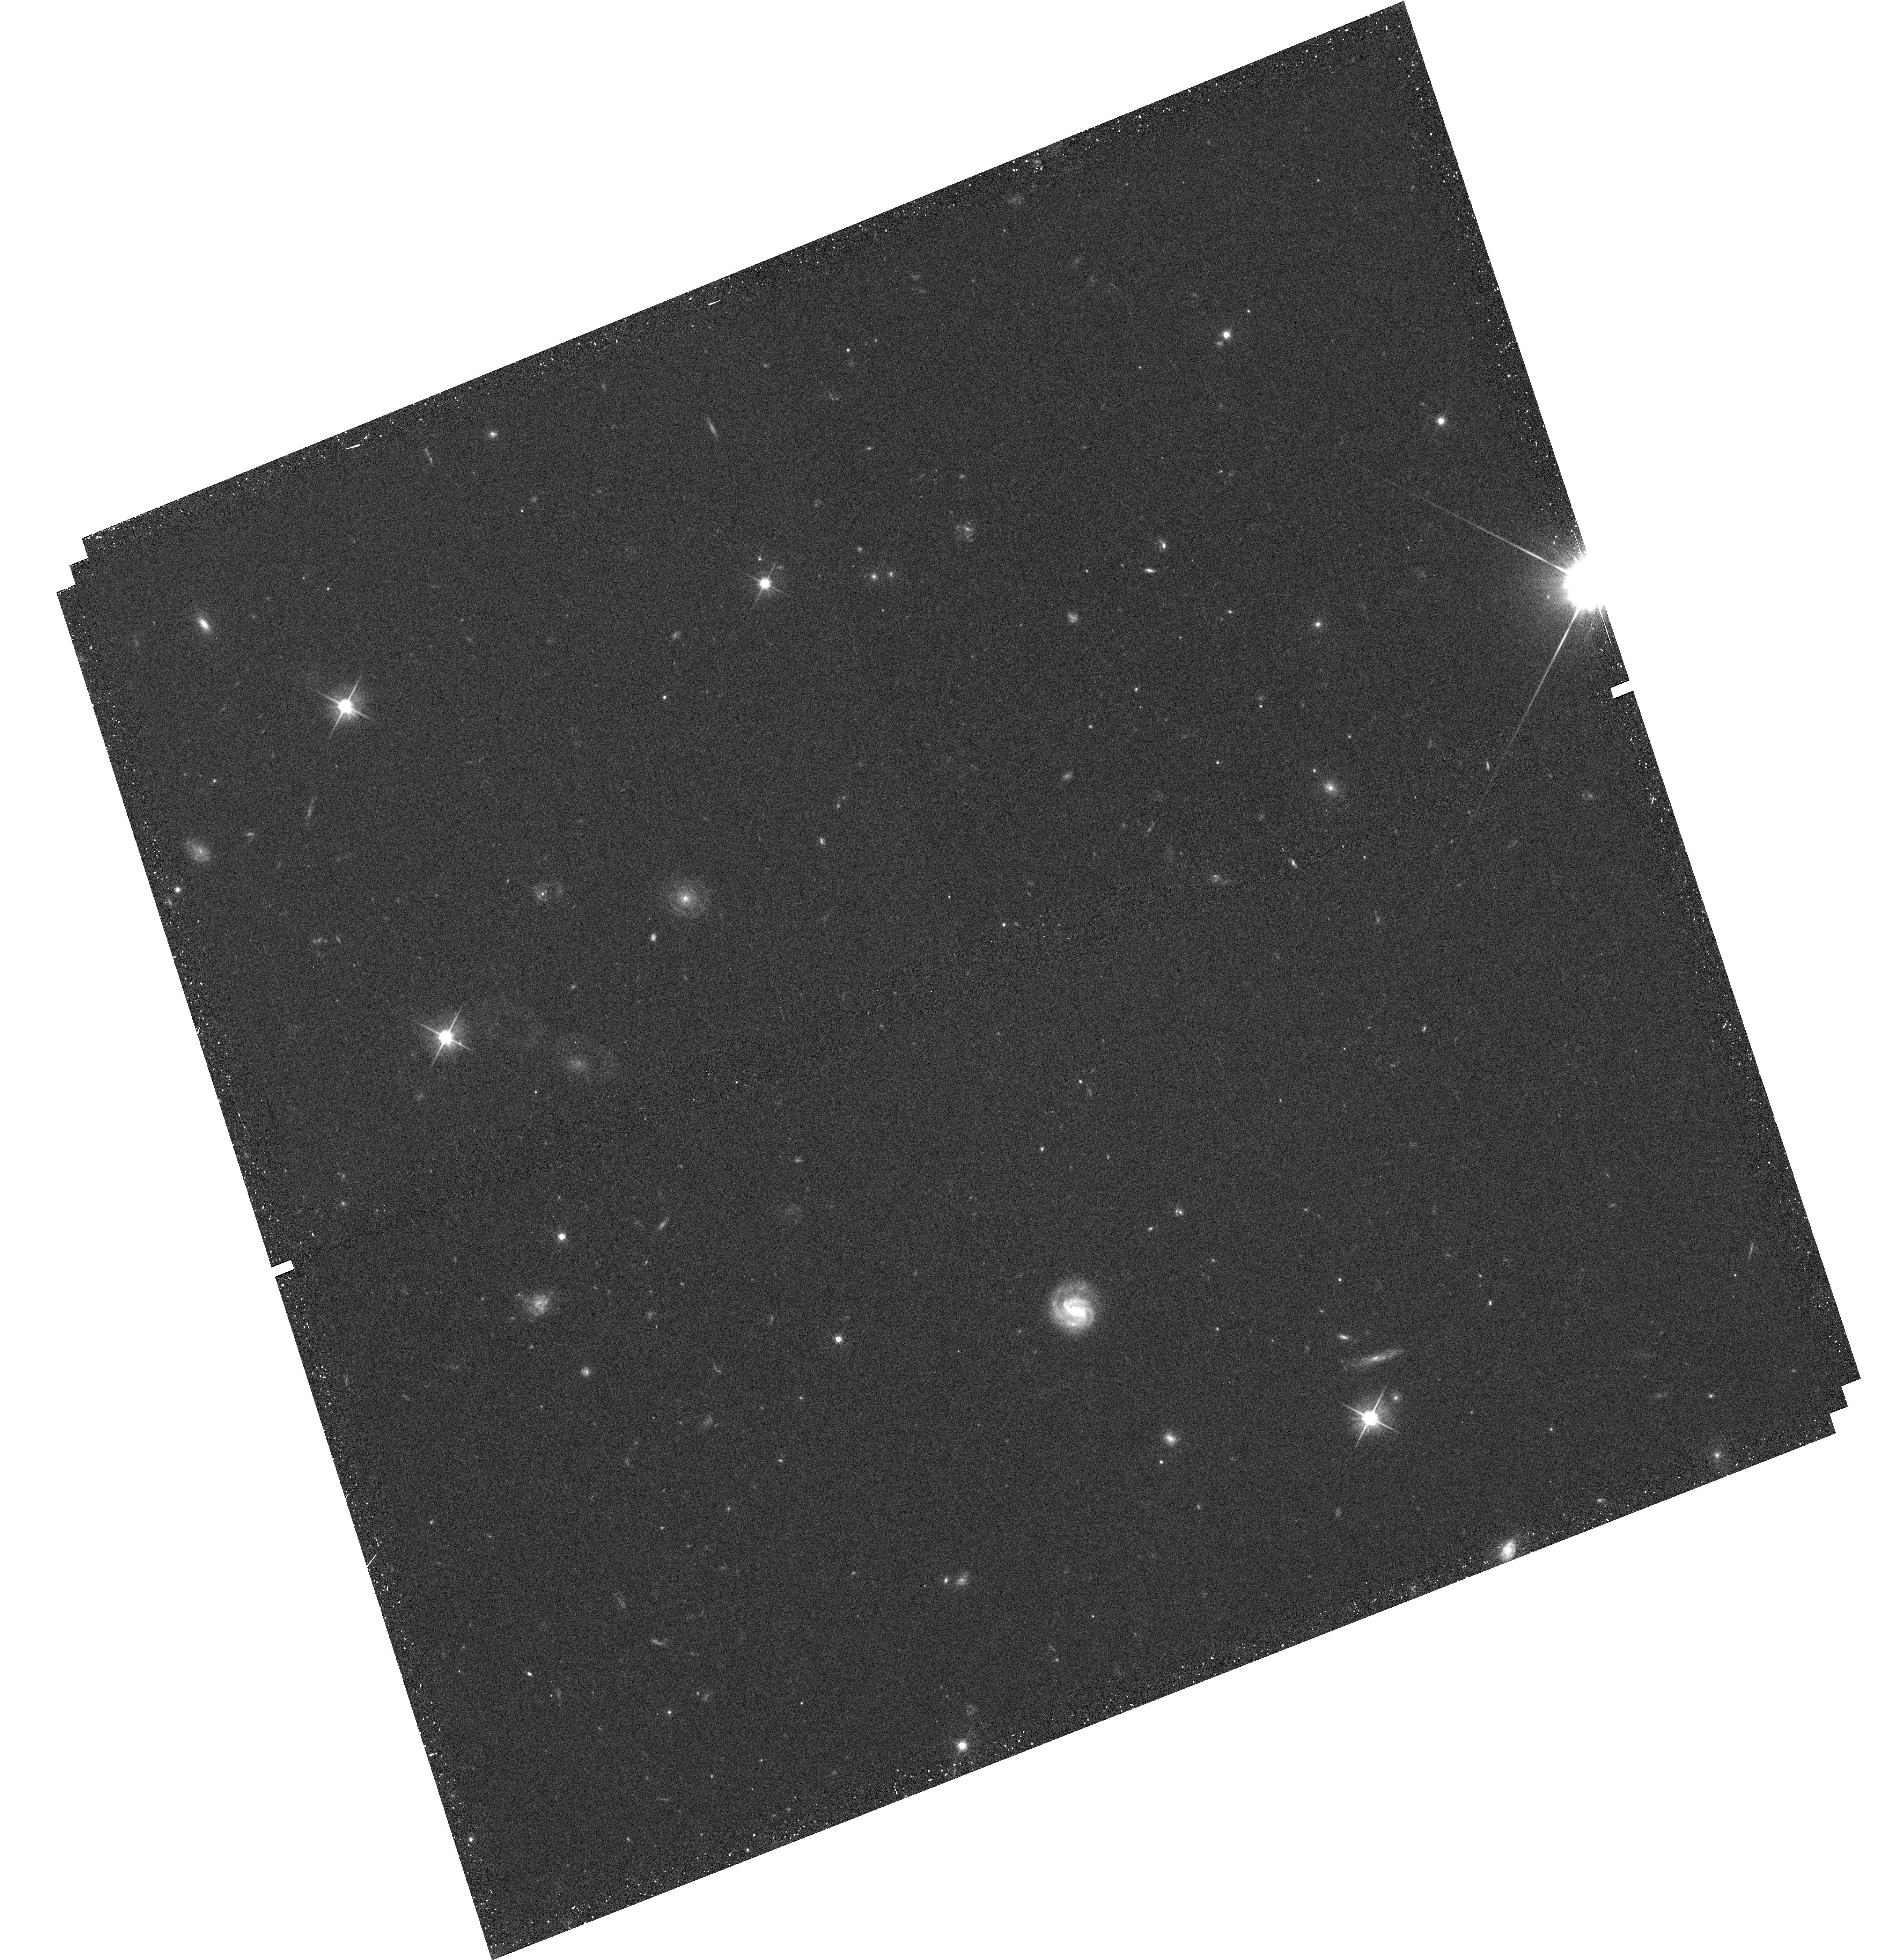
Target: CLJ1449+0856. Instrument: WFC3/UVIS. Filter: F606W. Exposure: 17 min. Observation ID: hst_12991_01_wfc3_uvis_f606w_ic2e01

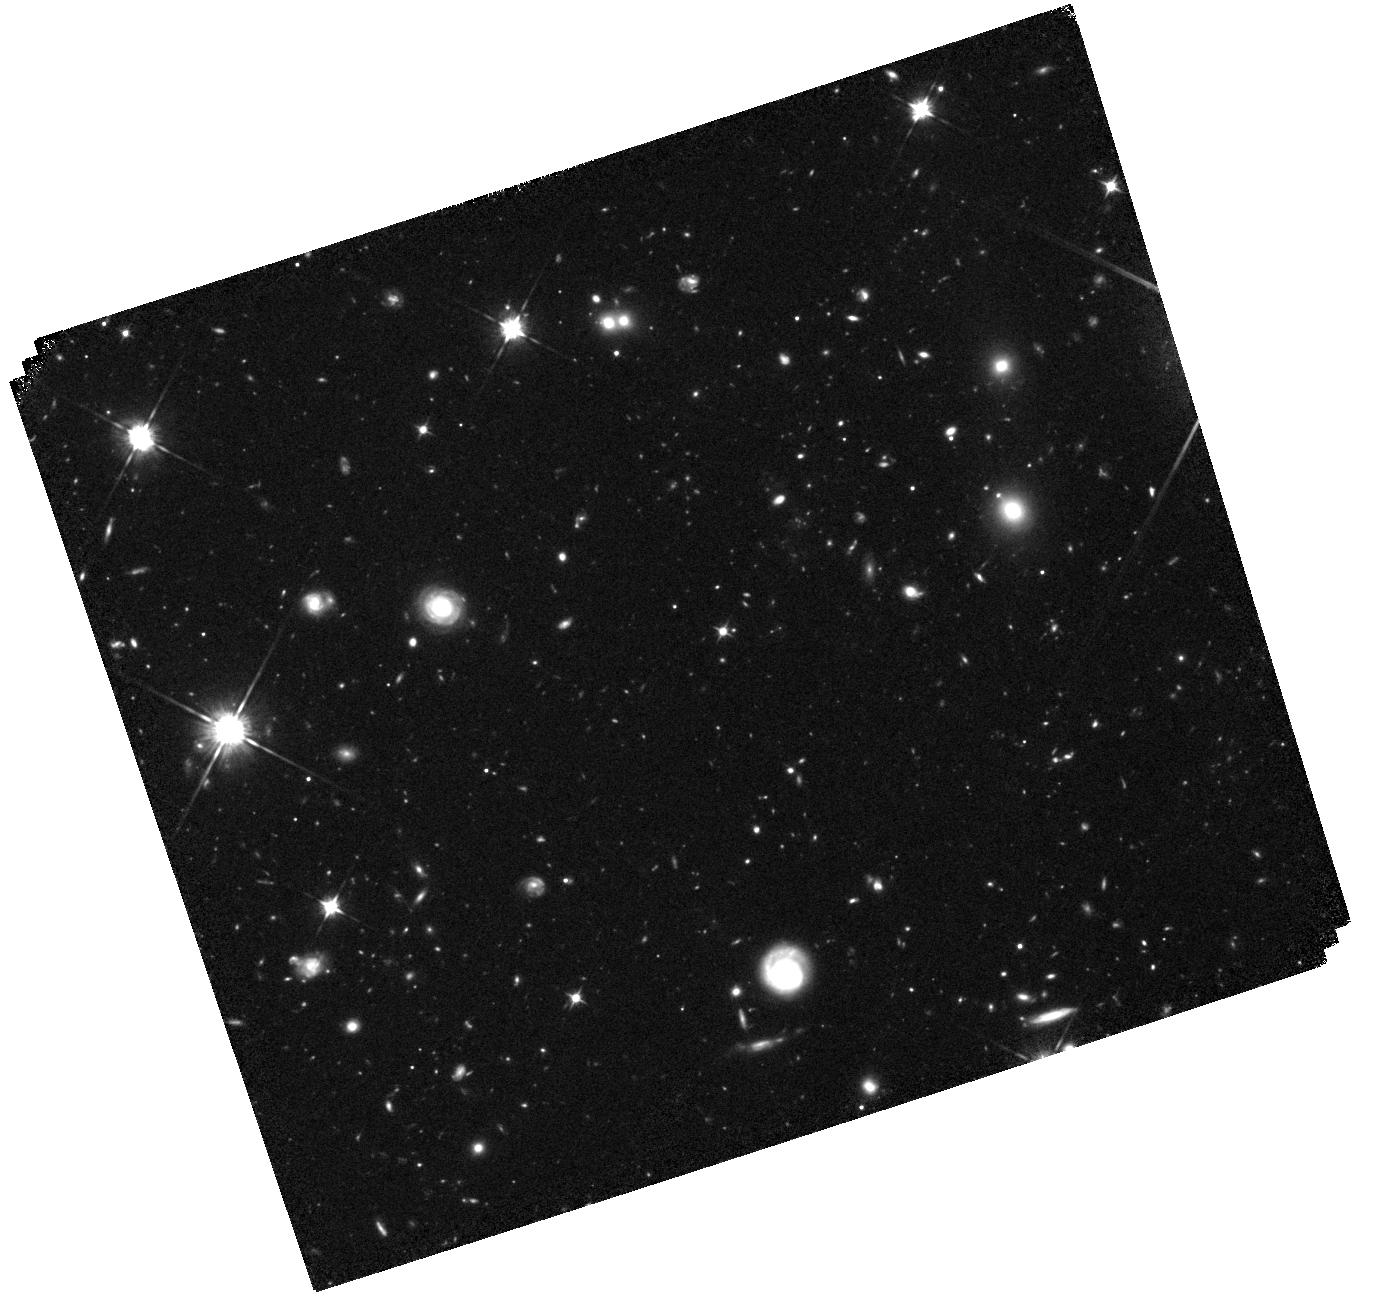
Target: CLJ1449+0856. Instrument: WFC3/IR. Filter: F105W. Exposure: 1.8 h. Observation ID: hst_12991_01_wfc3_ir_f105w_ic2e01

Red galaxies in CL J1449+0856 at z=2.07: the red sequence in the most distant galaxy cluster (PI: Strazzullo, Veronica)

We propose to obtain WFC3 NIR imaging in the F105W band in the field of the cluster CL J1449+0856 at z=2.07. This is the most distant X-ray detected cluster known thus far, the most evolved system discovered at a redshift very close to the expected main formation epoch of massive cluster galaxies. The core of this cluster is populated by red galaxies, several of which already exhibit an early-type morphology. At the same time, other red galaxies have disk-like structures, some are involved in mergers or interactions, some are suspected to be dusty star-forming sources. Given the importance of the red-sequence population in galaxy clusters over more than half of cosmic time, it is clear how critical is the investigation of these sources in this unique system so close to their expected formation. In spite of an extensive multi-wavelength data set, the faintness and red colors of our targets make it impossible to study the red sequence in detail with ground-based imaging blueward of the targets 4000A break. The proposed observations, coupled with the already available WFC3 imaging in the F140W band, and deep Subaru imaging in the Ks band, will allow a detailed analysis of the actual nature of red galaxies in this structure, and push for the first time beyond redshift 2 the study of the evolution of the red sequence in galaxy clusters.